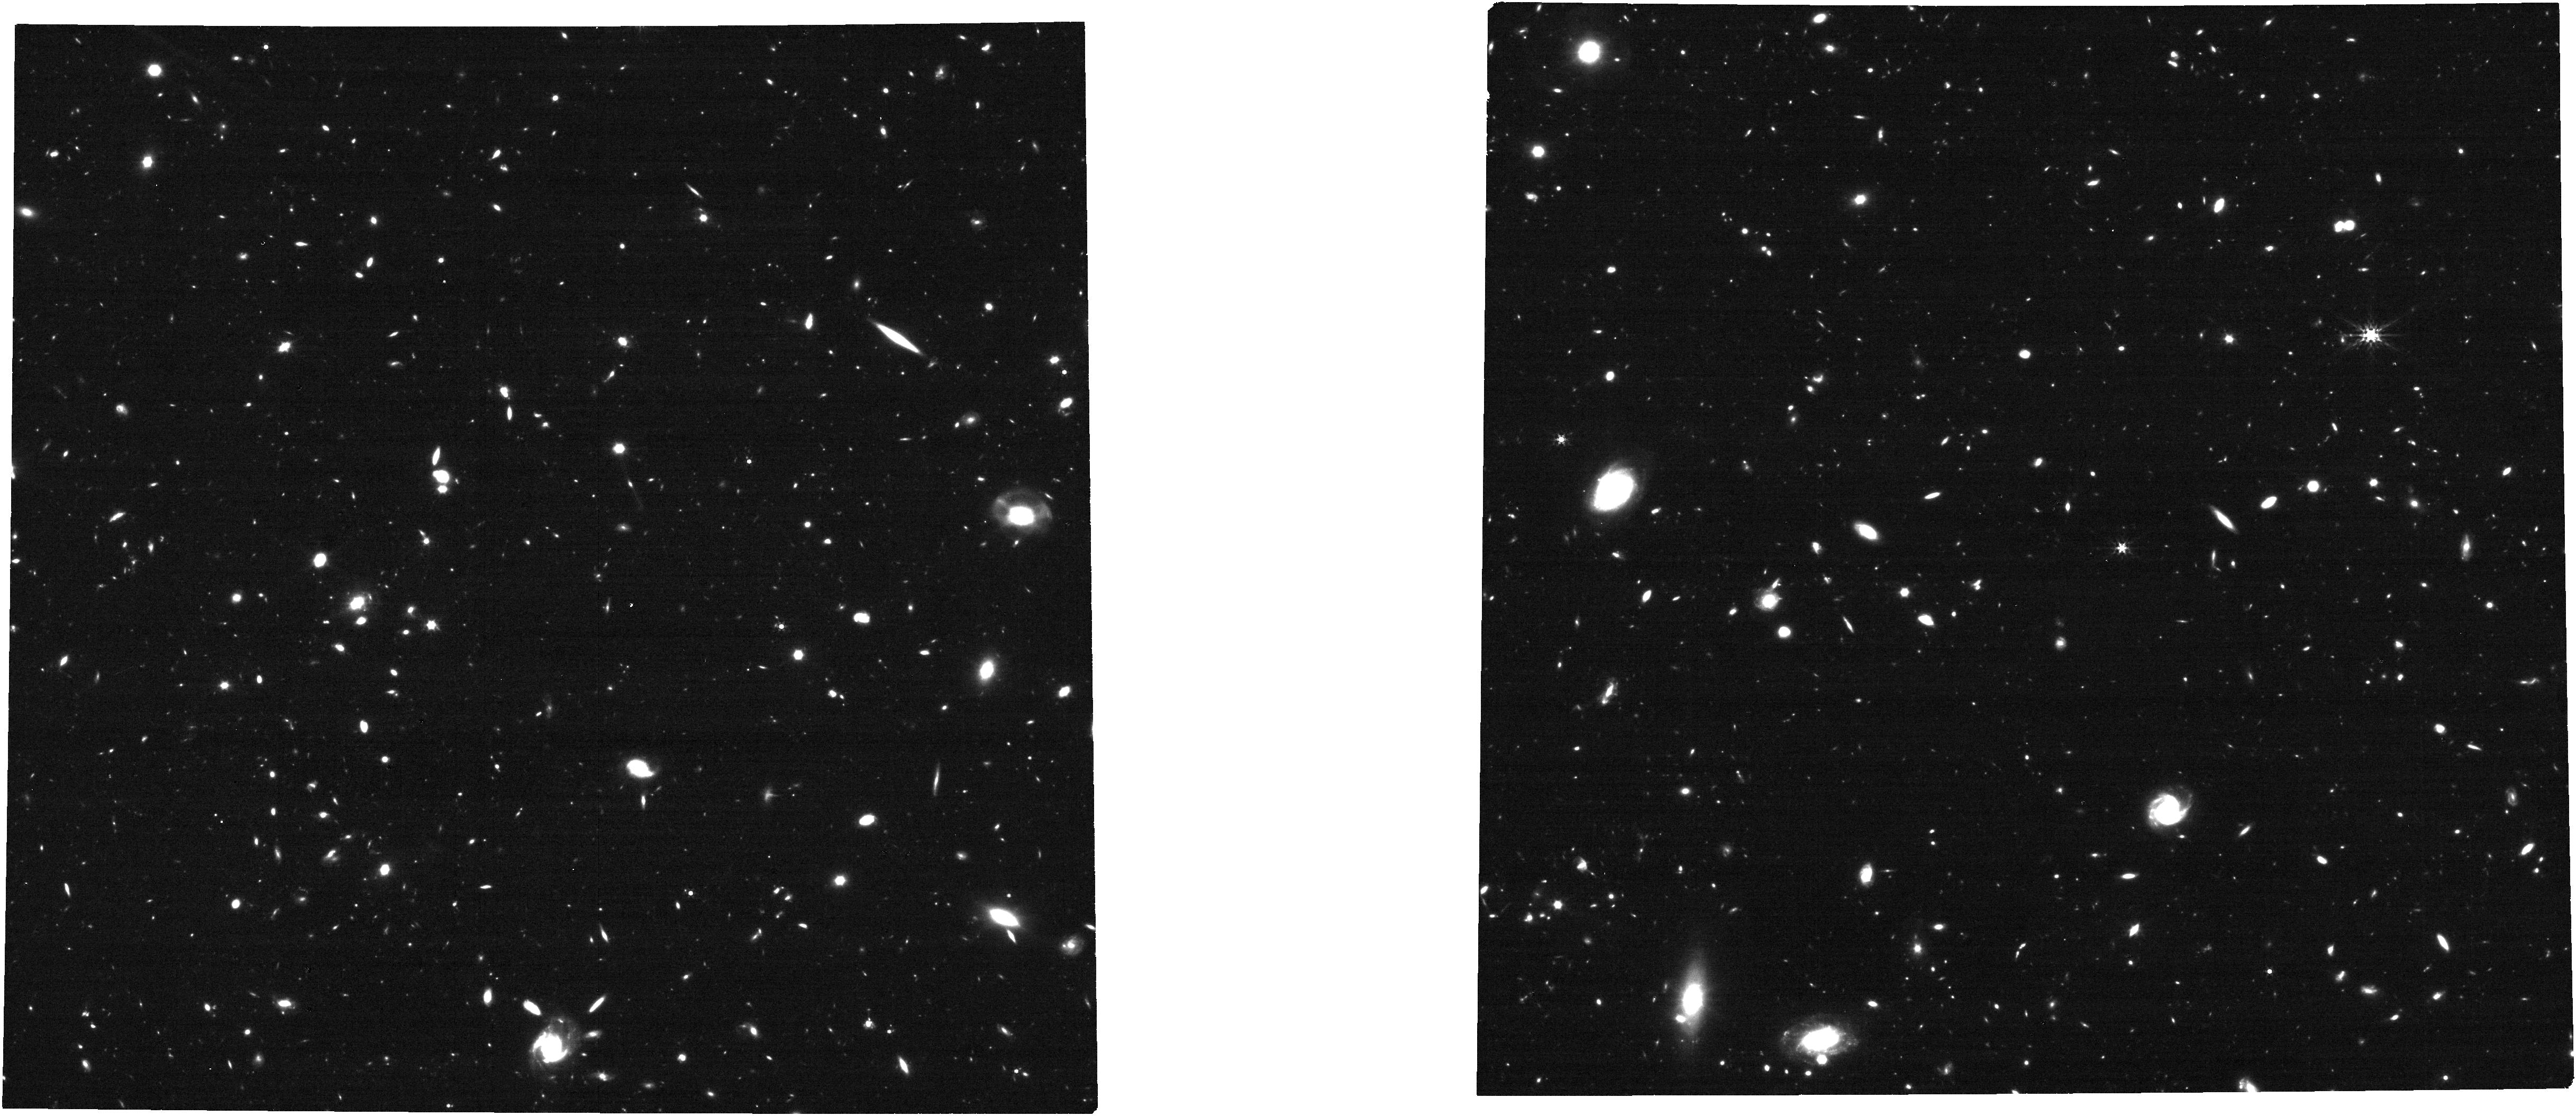
Target: JADES-Deep2
Instrument: NIRCAM
Filter: F356W
Exposure: 21 min
Observation ID: jw06541-o002_t002_nircam_clear-f356w

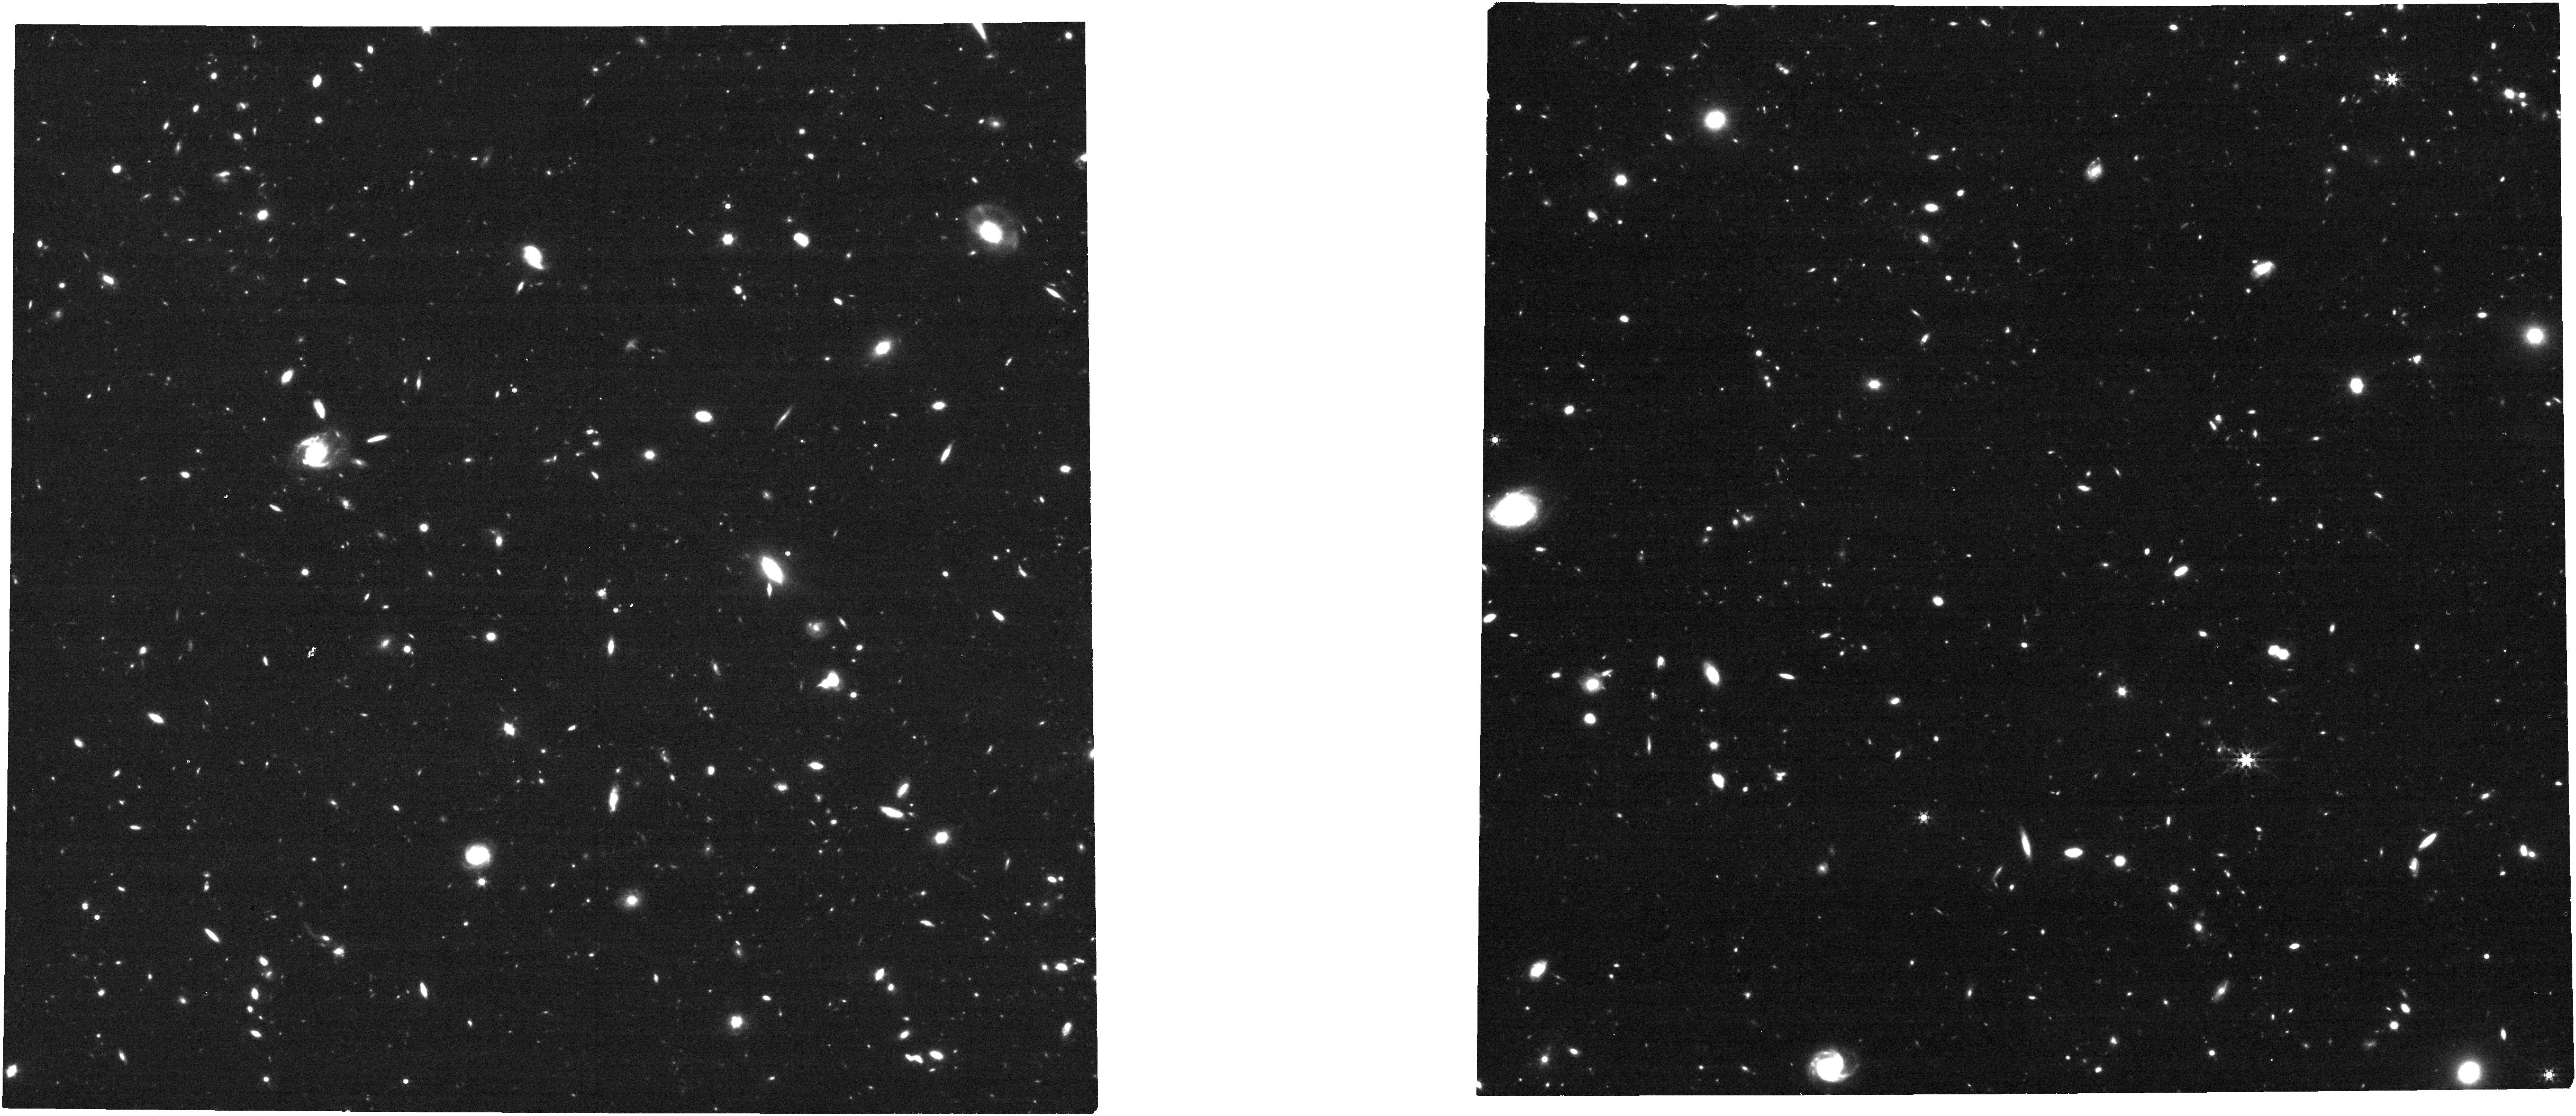
Target: JADES-Deep4
Instrument: NIRCAM
Filter: F444W
Exposure: 21 min
Observation ID: jw06541-o004_t004_nircam_clear-f444w

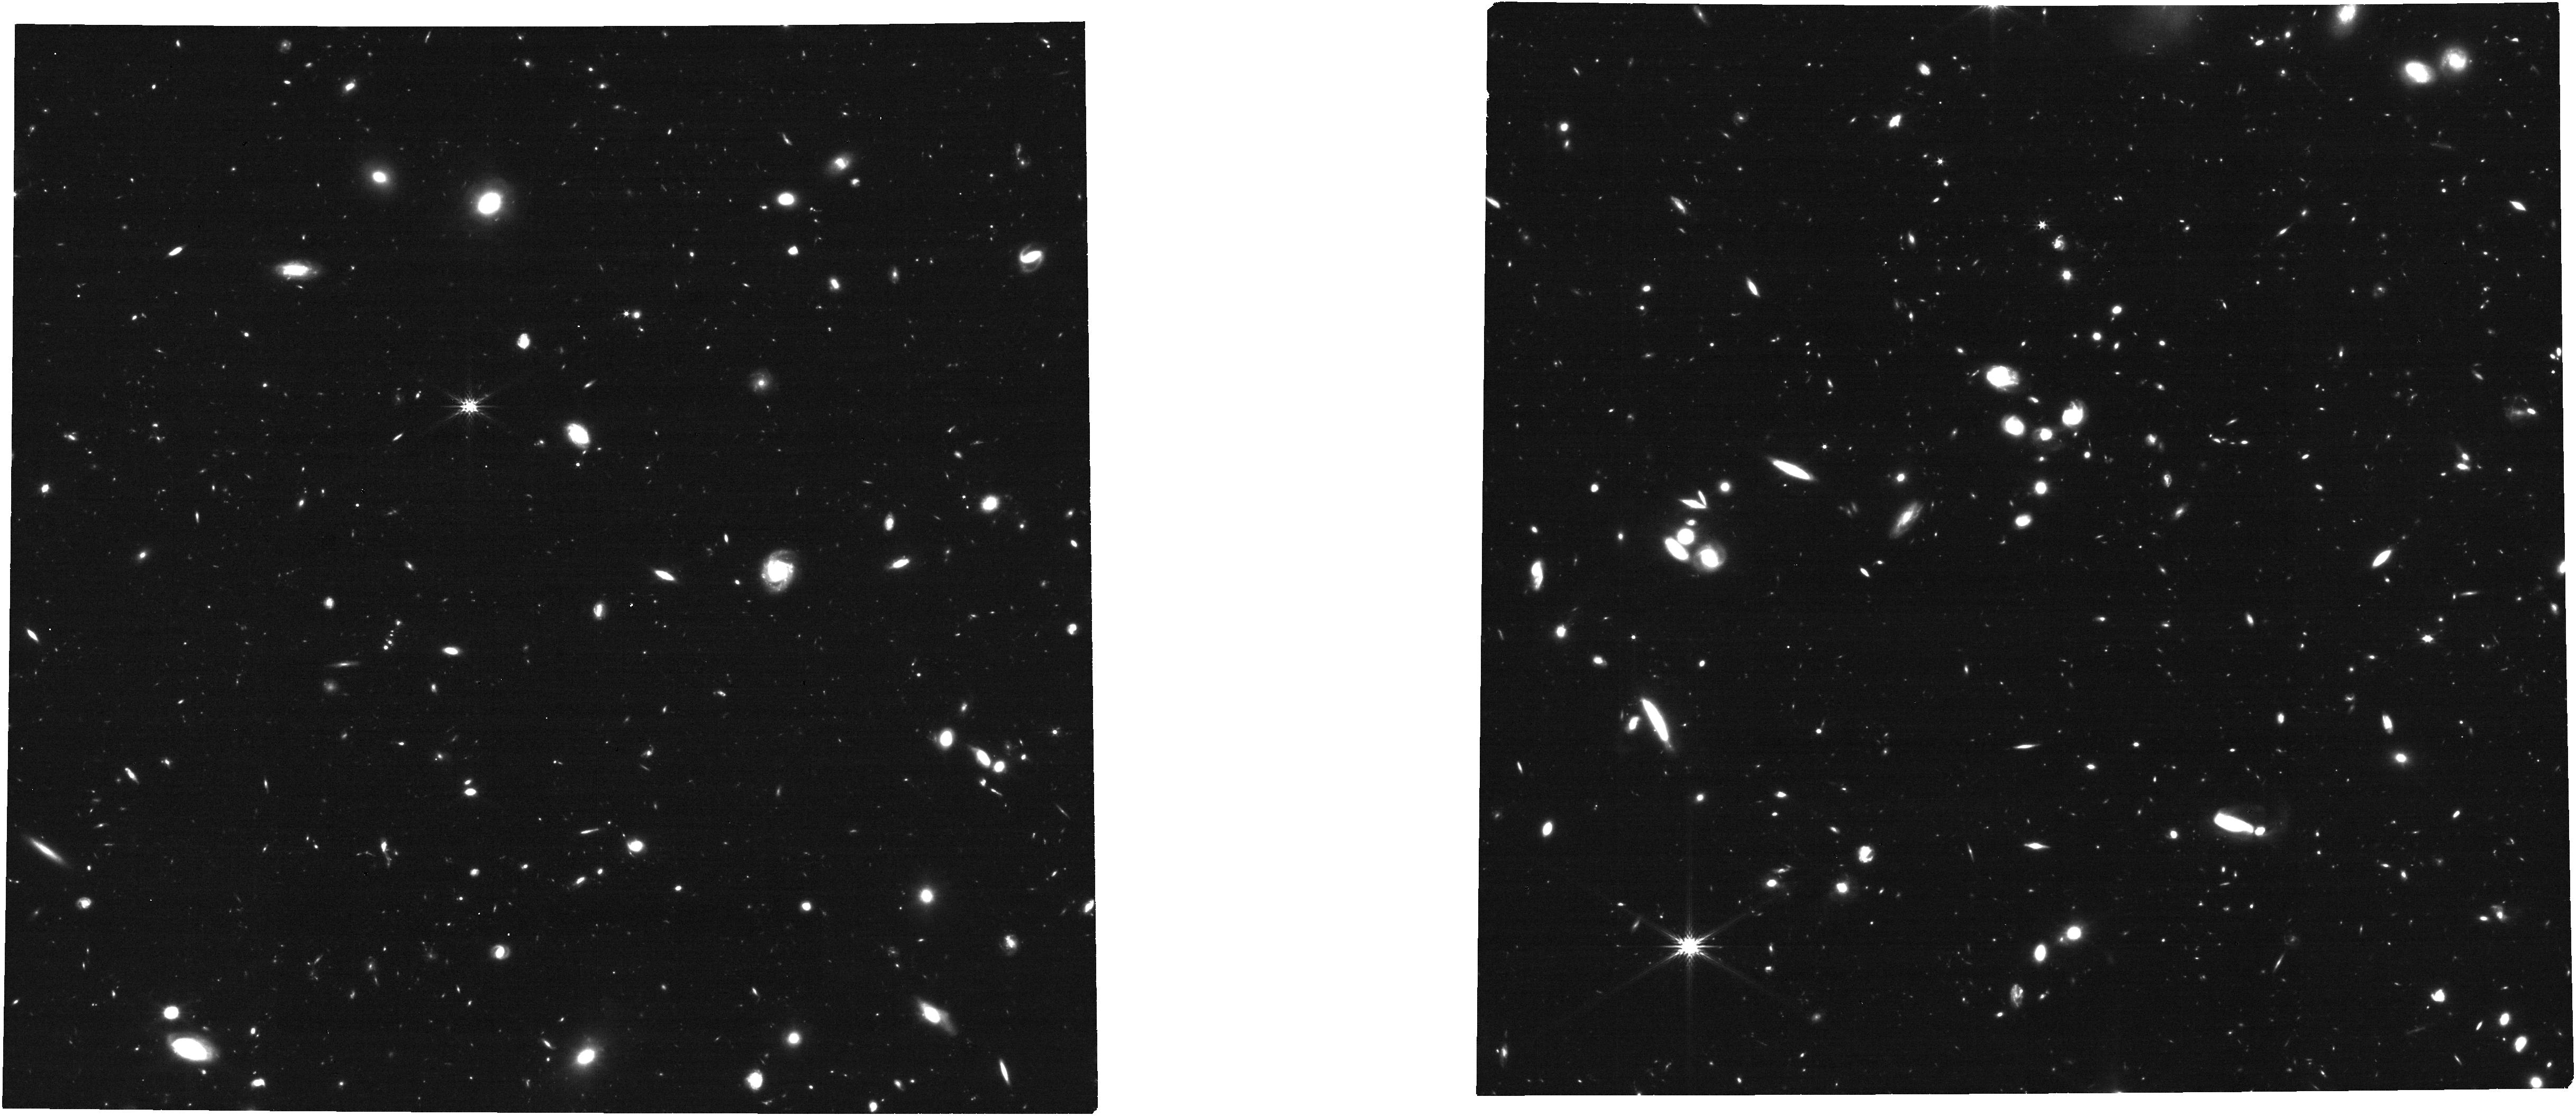
Target: JADES-Deep3
Instrument: NIRCAM
Filter: F277W
Exposure: 21 min
Observation ID: jw06541-o003_t003_nircam_clear-f277w

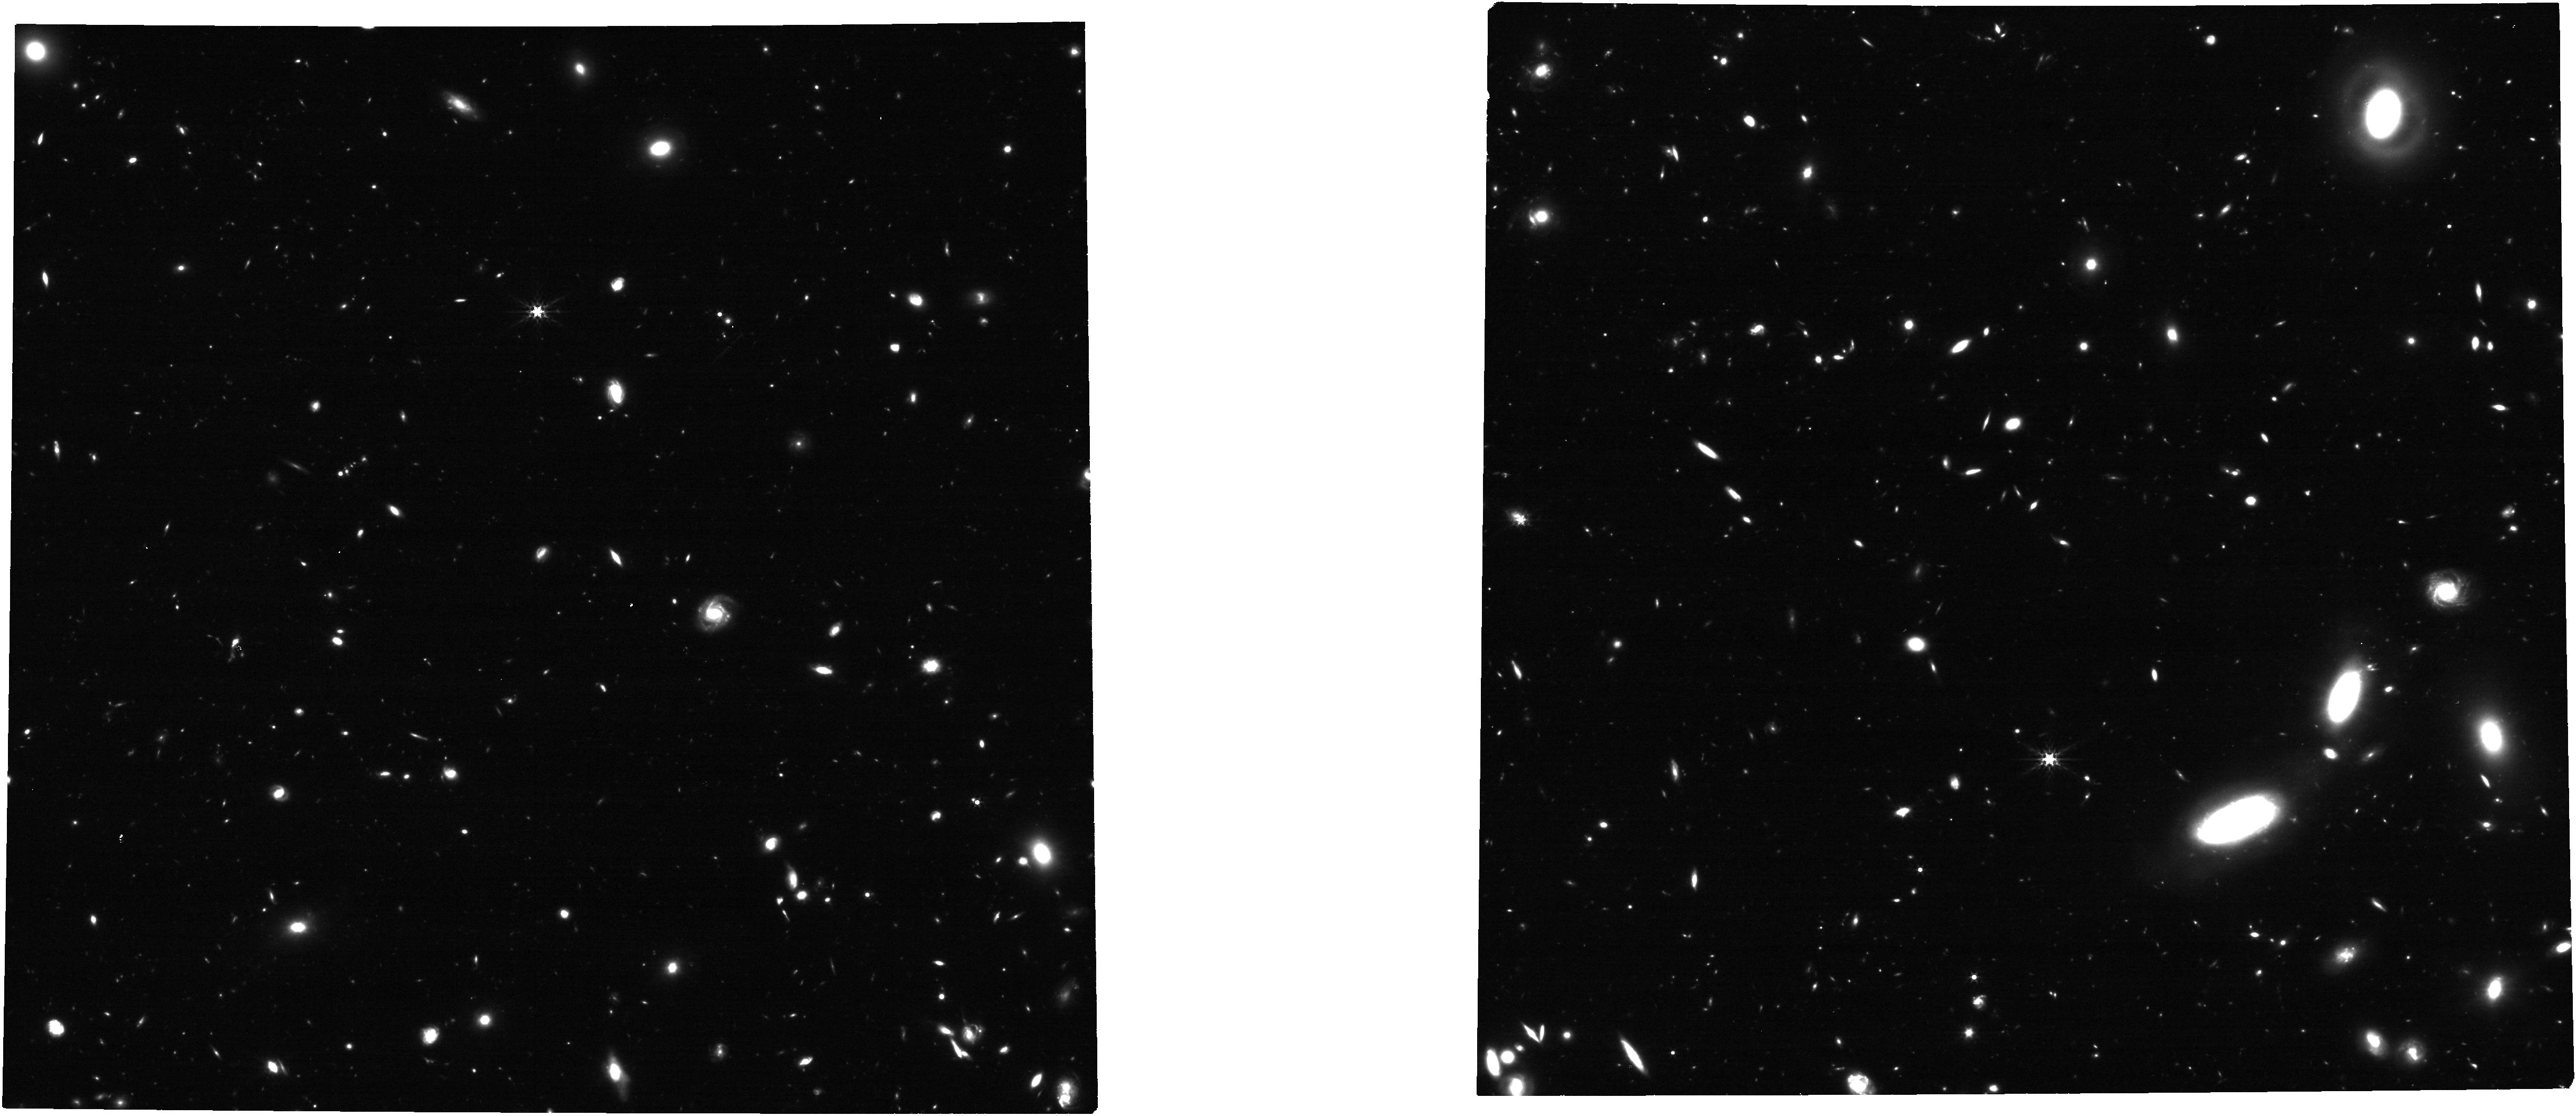
Target: JADES-Deep5
Instrument: NIRCAM
Filter: F356W
Exposure: 21 min
Observation ID: jw06541-o005_t005_nircam_clear-f356w

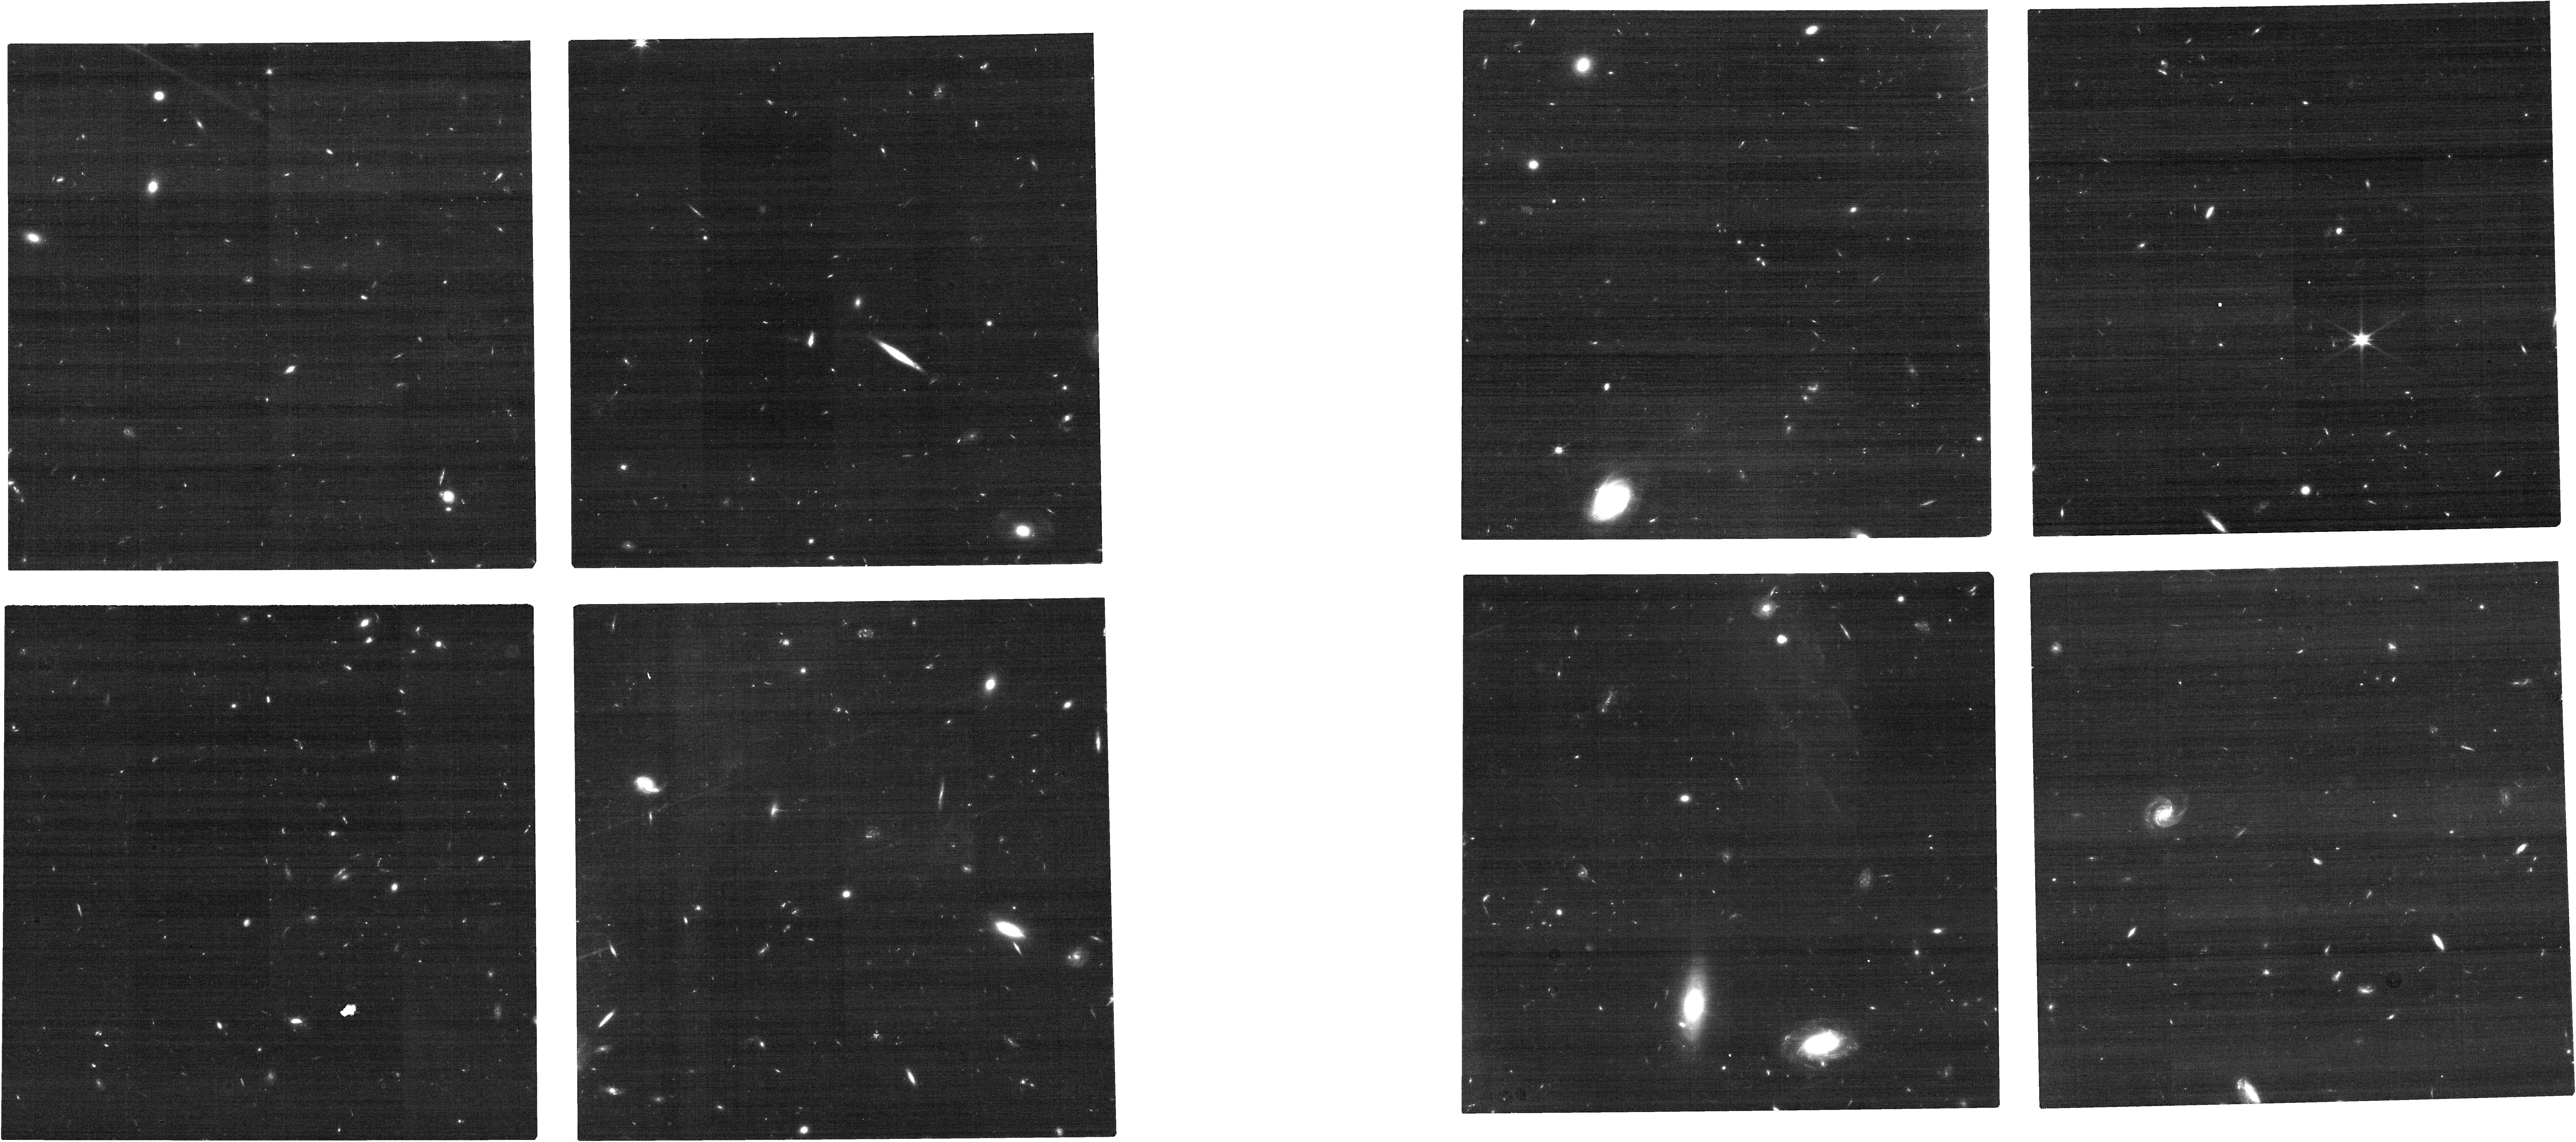
Target: JADES-Deep2
Instrument: NIRCAM
Filter: F115W
Exposure: 21 min
Observation ID: jw06541-o002_t002_nircam_clear-f115w

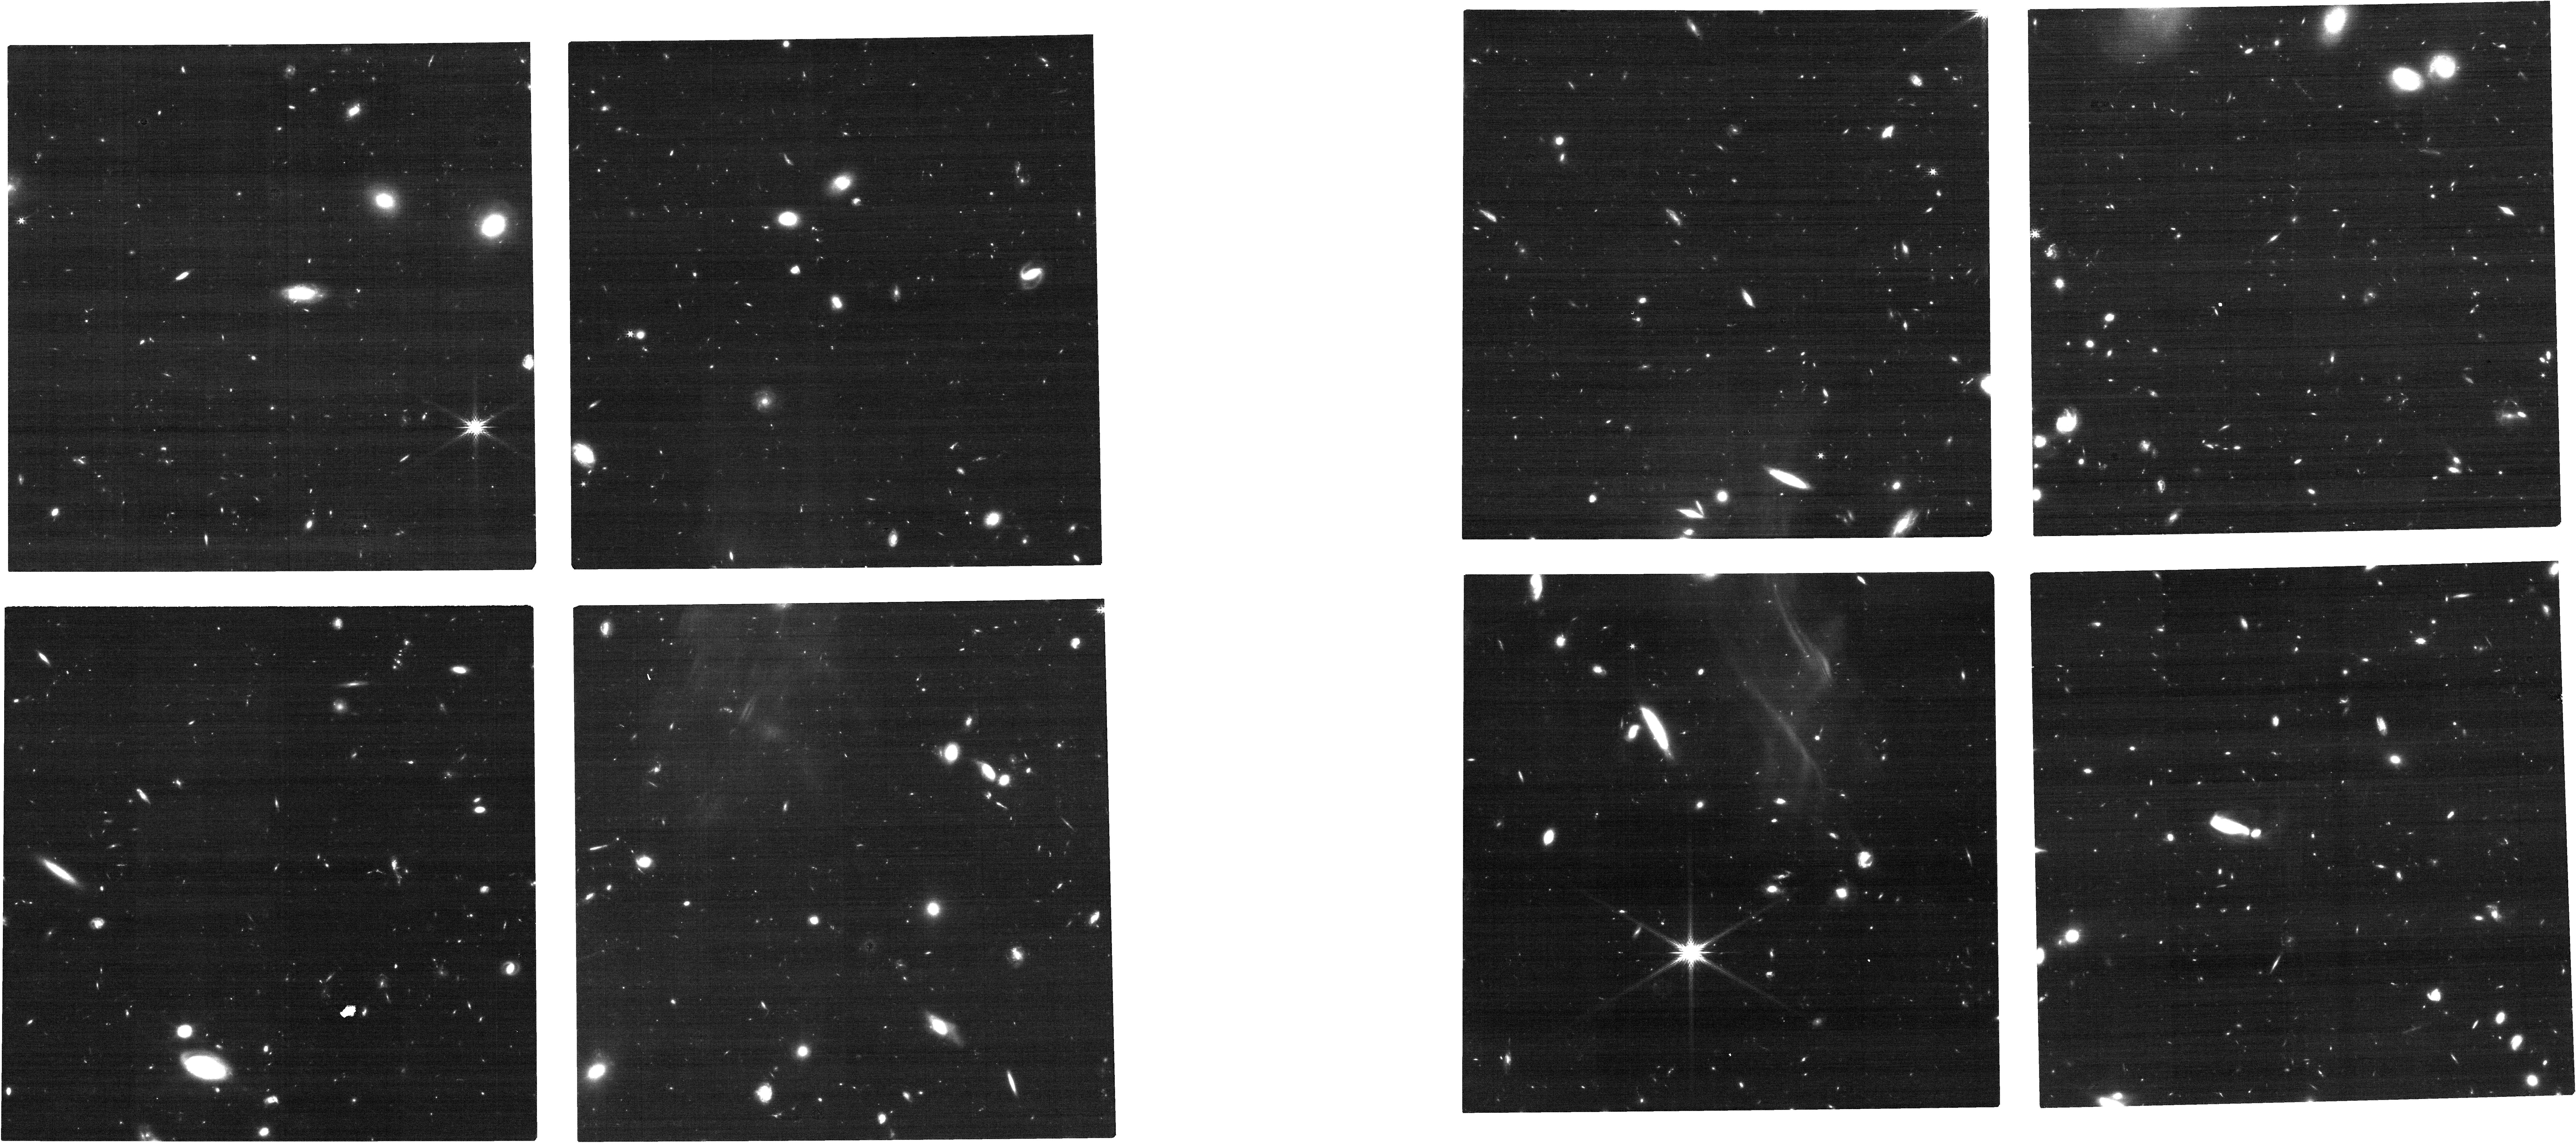
Target: JADES-Deep3
Instrument: NIRCAM
Filter: F200W
Exposure: 21 min
Observation ID: jw06541-o003_t003_nircam_clear-f200w

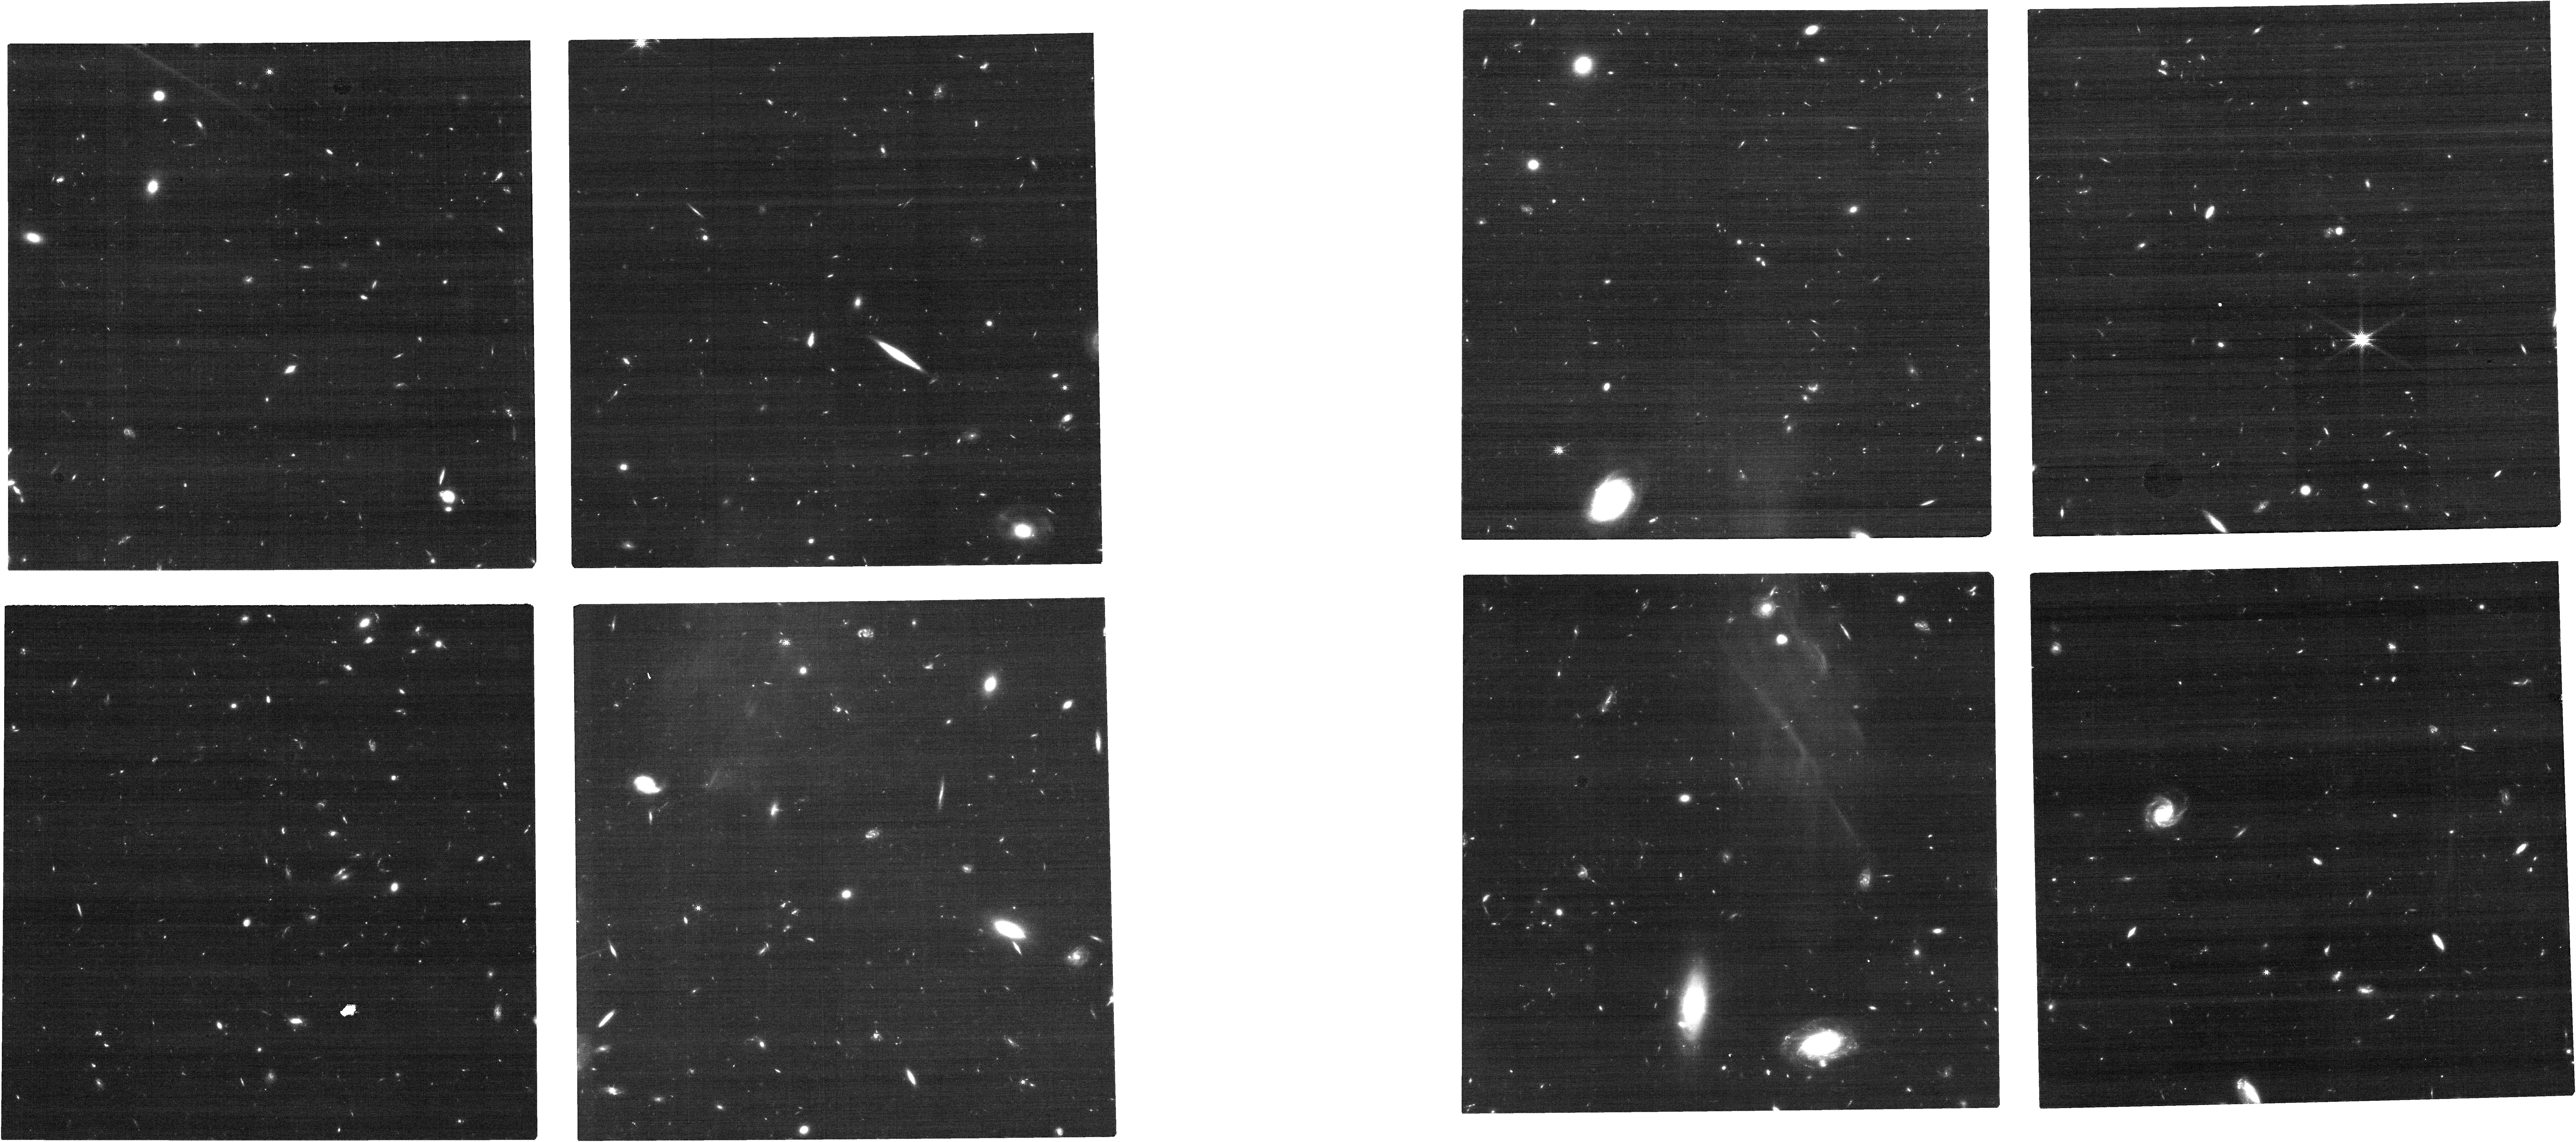
Target: JADES-Deep2
Instrument: NIRCAM
Filter: F150W
Exposure: 21 min
Observation ID: jw06541-o002_t002_nircam_clear-f150w

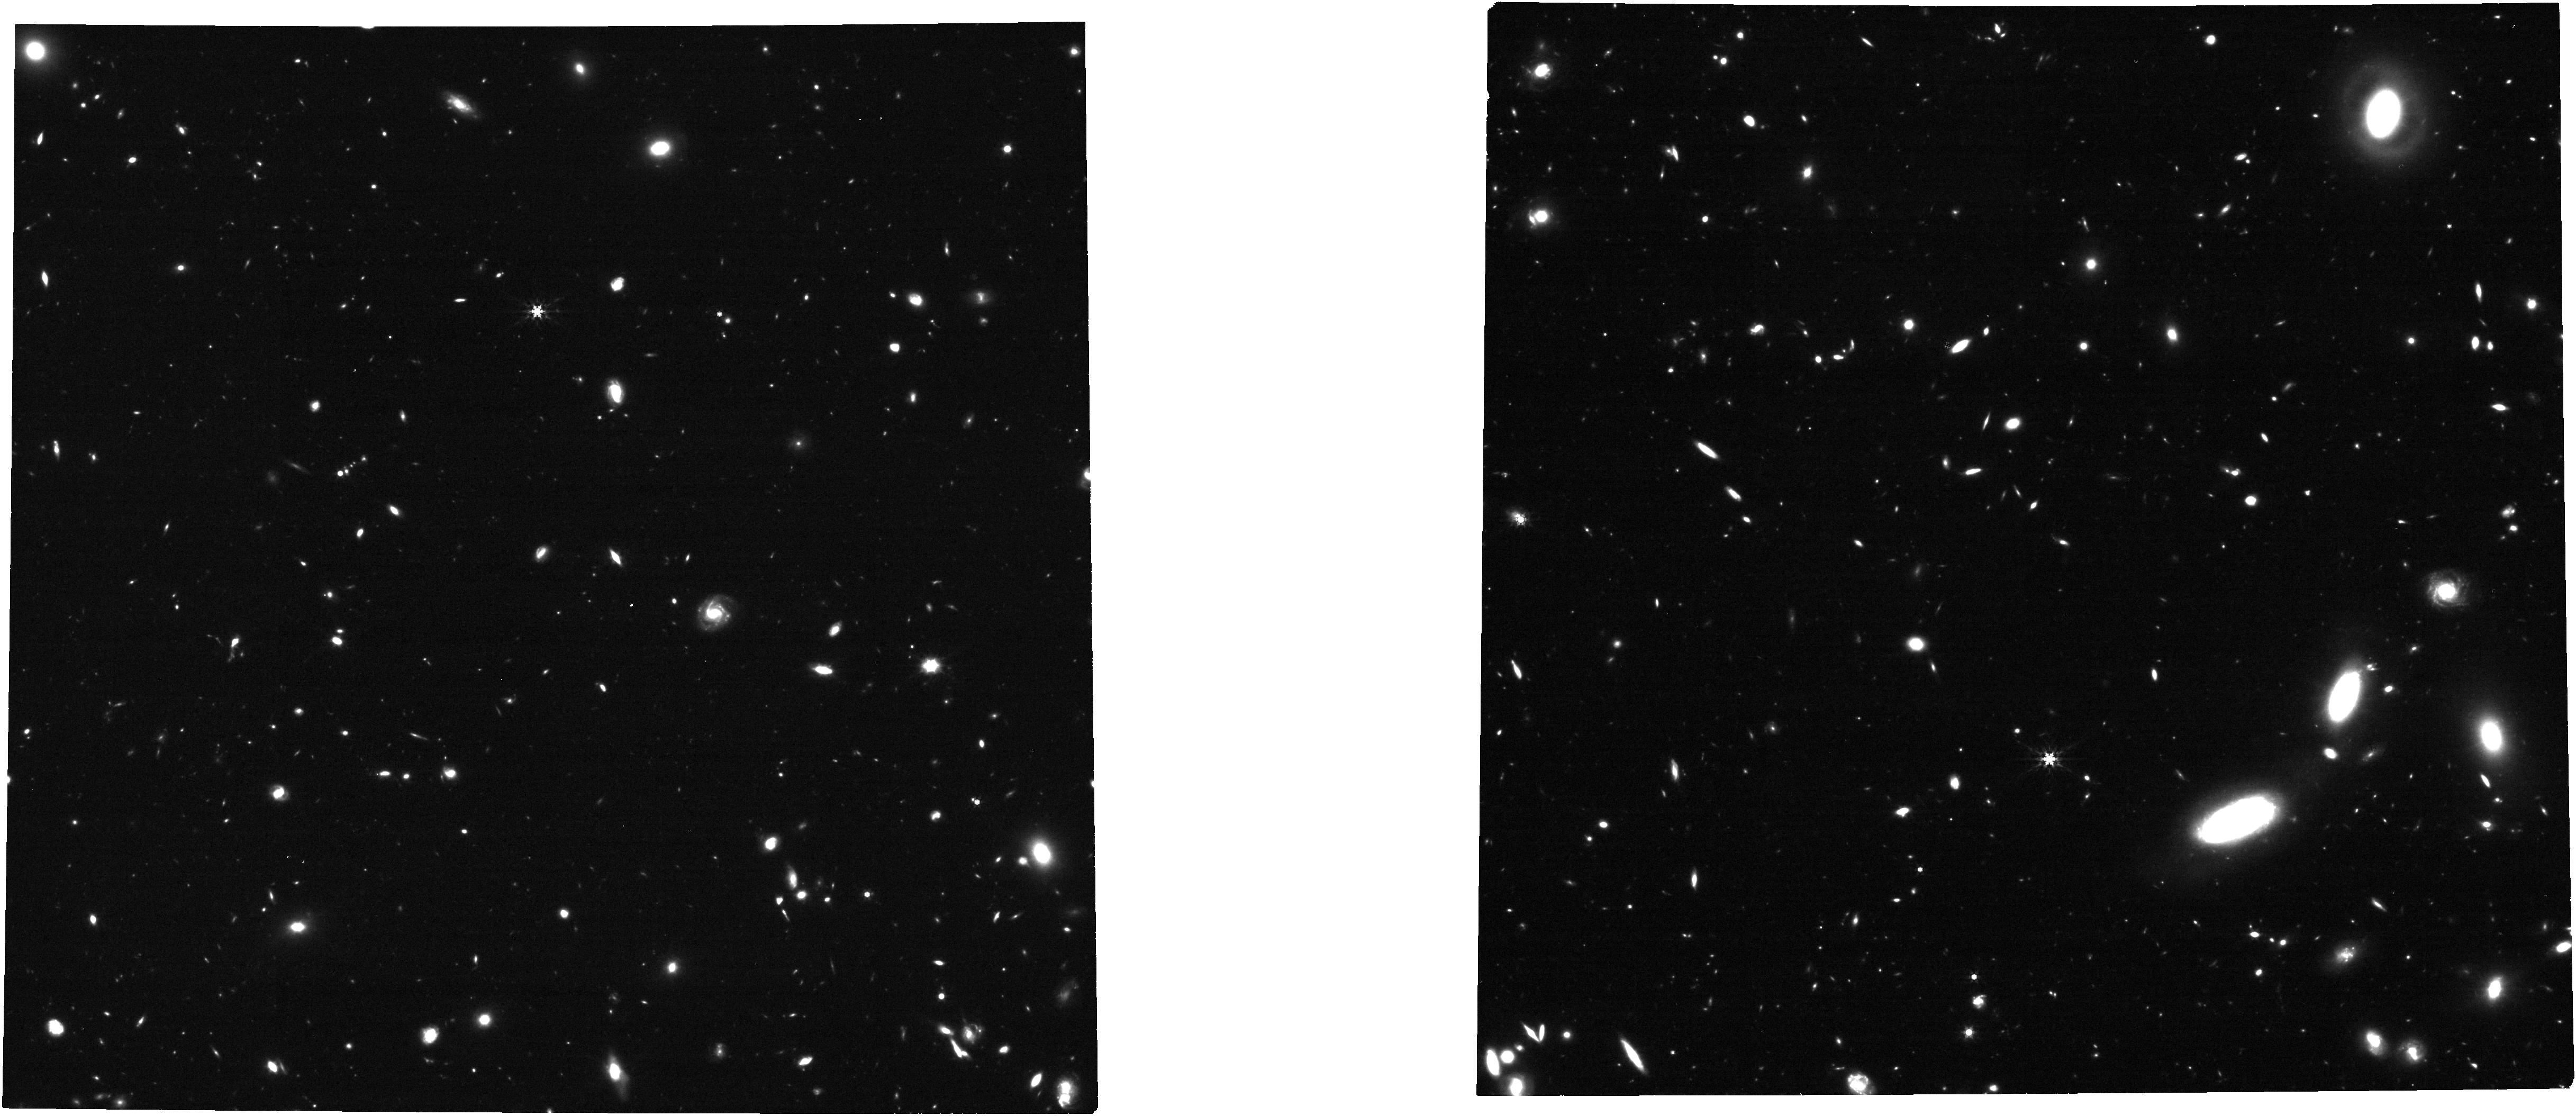
Target: JADES-Deep5
Instrument: NIRCAM
Filter: F444W
Exposure: 21 min
Observation ID: jw06541-o005_t005_nircam_clear-f444w

JWST NIRSpec/NIRCam Follow-Up of the High-Redshift Transients Discovered in the GOODS-S JADES-Deep Field (PI: Egami, Eiichi)

The JWST Advanced Deep Extragalactic Survey (JADES) has obtained two sets of deep NIRCam images over the GOODS-S field with a separation of 1 year, which has enabled a transient survey of an unprecedented depth (down to ~30 AB mag). By differencing the 2022 and 2023 JADES-Deep NIRCam images covering an area of ~27 arcmin^2, we have securely identified 26 and 27 transients in the 2023 and 2022 data, respectively (i.e., ~1 transient/arcmin^2 per epoch) with their host redshifts ranging from z=0.5 to 4.4. In terms of the number of discovered transients (53 sources) and their redshifts (z_median~2), this is clearly a breakthrough result, and timely JWST follow-up observations are crucial to study the properties of the discovered high-redshift transients. Observationally we will, (1) obtain transient and host spectra with NIRSpec/MSA R~100 prism spectroscopy, and (2) measure light curves with NIRCam with 6 filters at 2 epochs (3 epochs with the discovery data), for a representative sample of the discovered transients. Scientifically, one primary goal is to estimate the fraction of core-collapse supernovae (SNe) among these transients and determine their rates accurately, which will allow us to constrain the top-heaviness in the IMF of high-redshift galaxies, a topic of great interest since this may be related to the unexpected abundance of luminous galaxies at z>10. The obtained light curves will also enable us to measure Type-Ia distances with a ~20% accuracy at z>2. Note that two epochs of the JADES-Deep NIRCam observations took ~230 hours, making this follow-up opportunity extremely valuable because such an experiment will be difficult to repeat anytime soon.